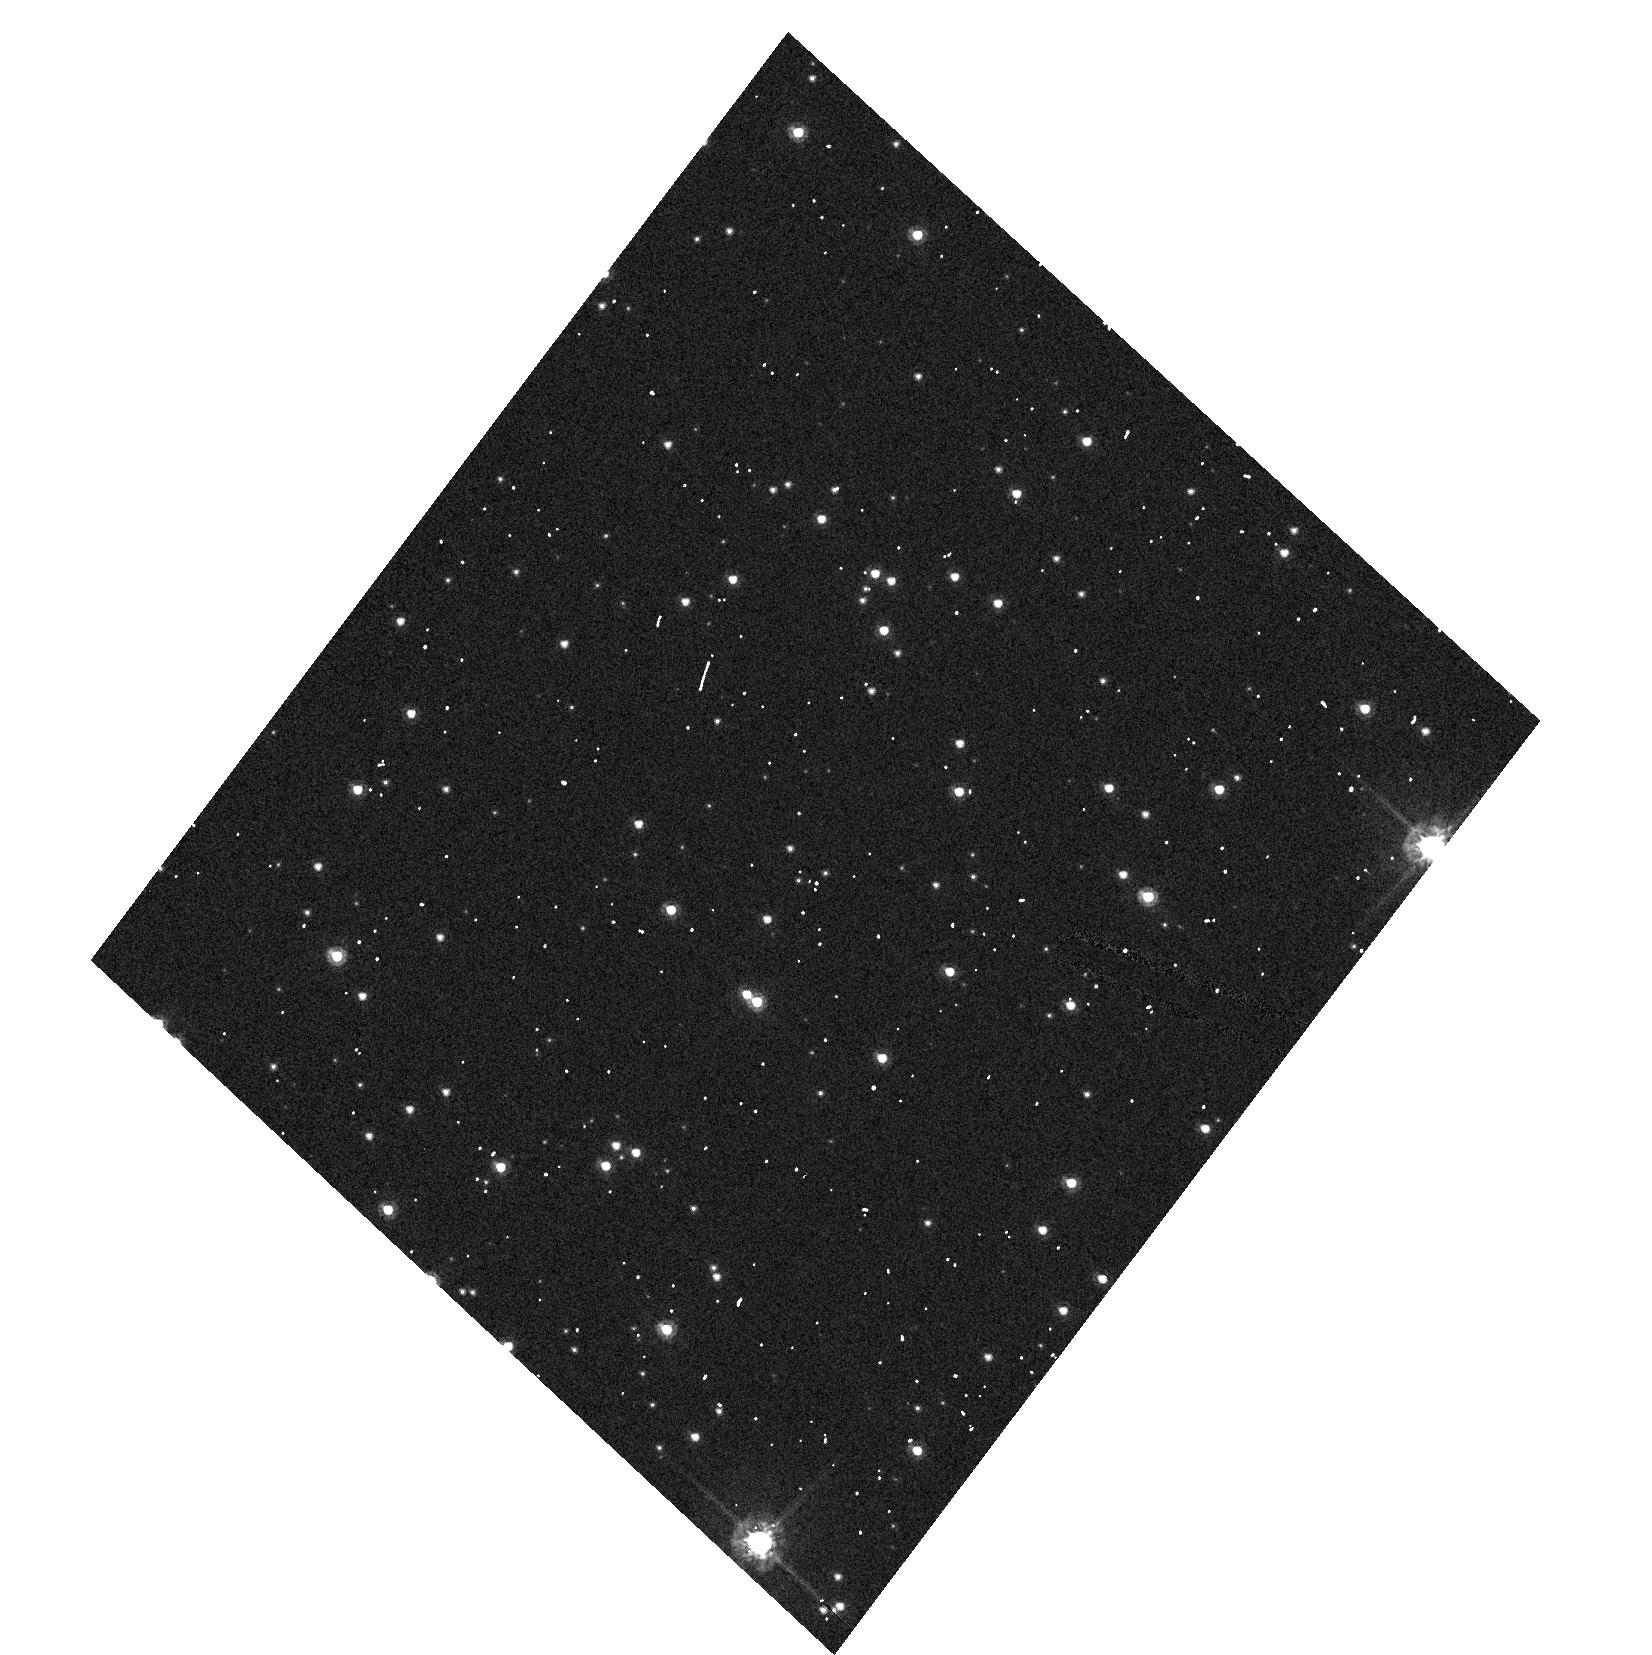
Target: NGC104-HRC. Instrument: ACS/HRC. Filter: F555W. Exposure: 1 min. Observation ID: hst_9656_02_acs_hrc_f555w_j8hw02

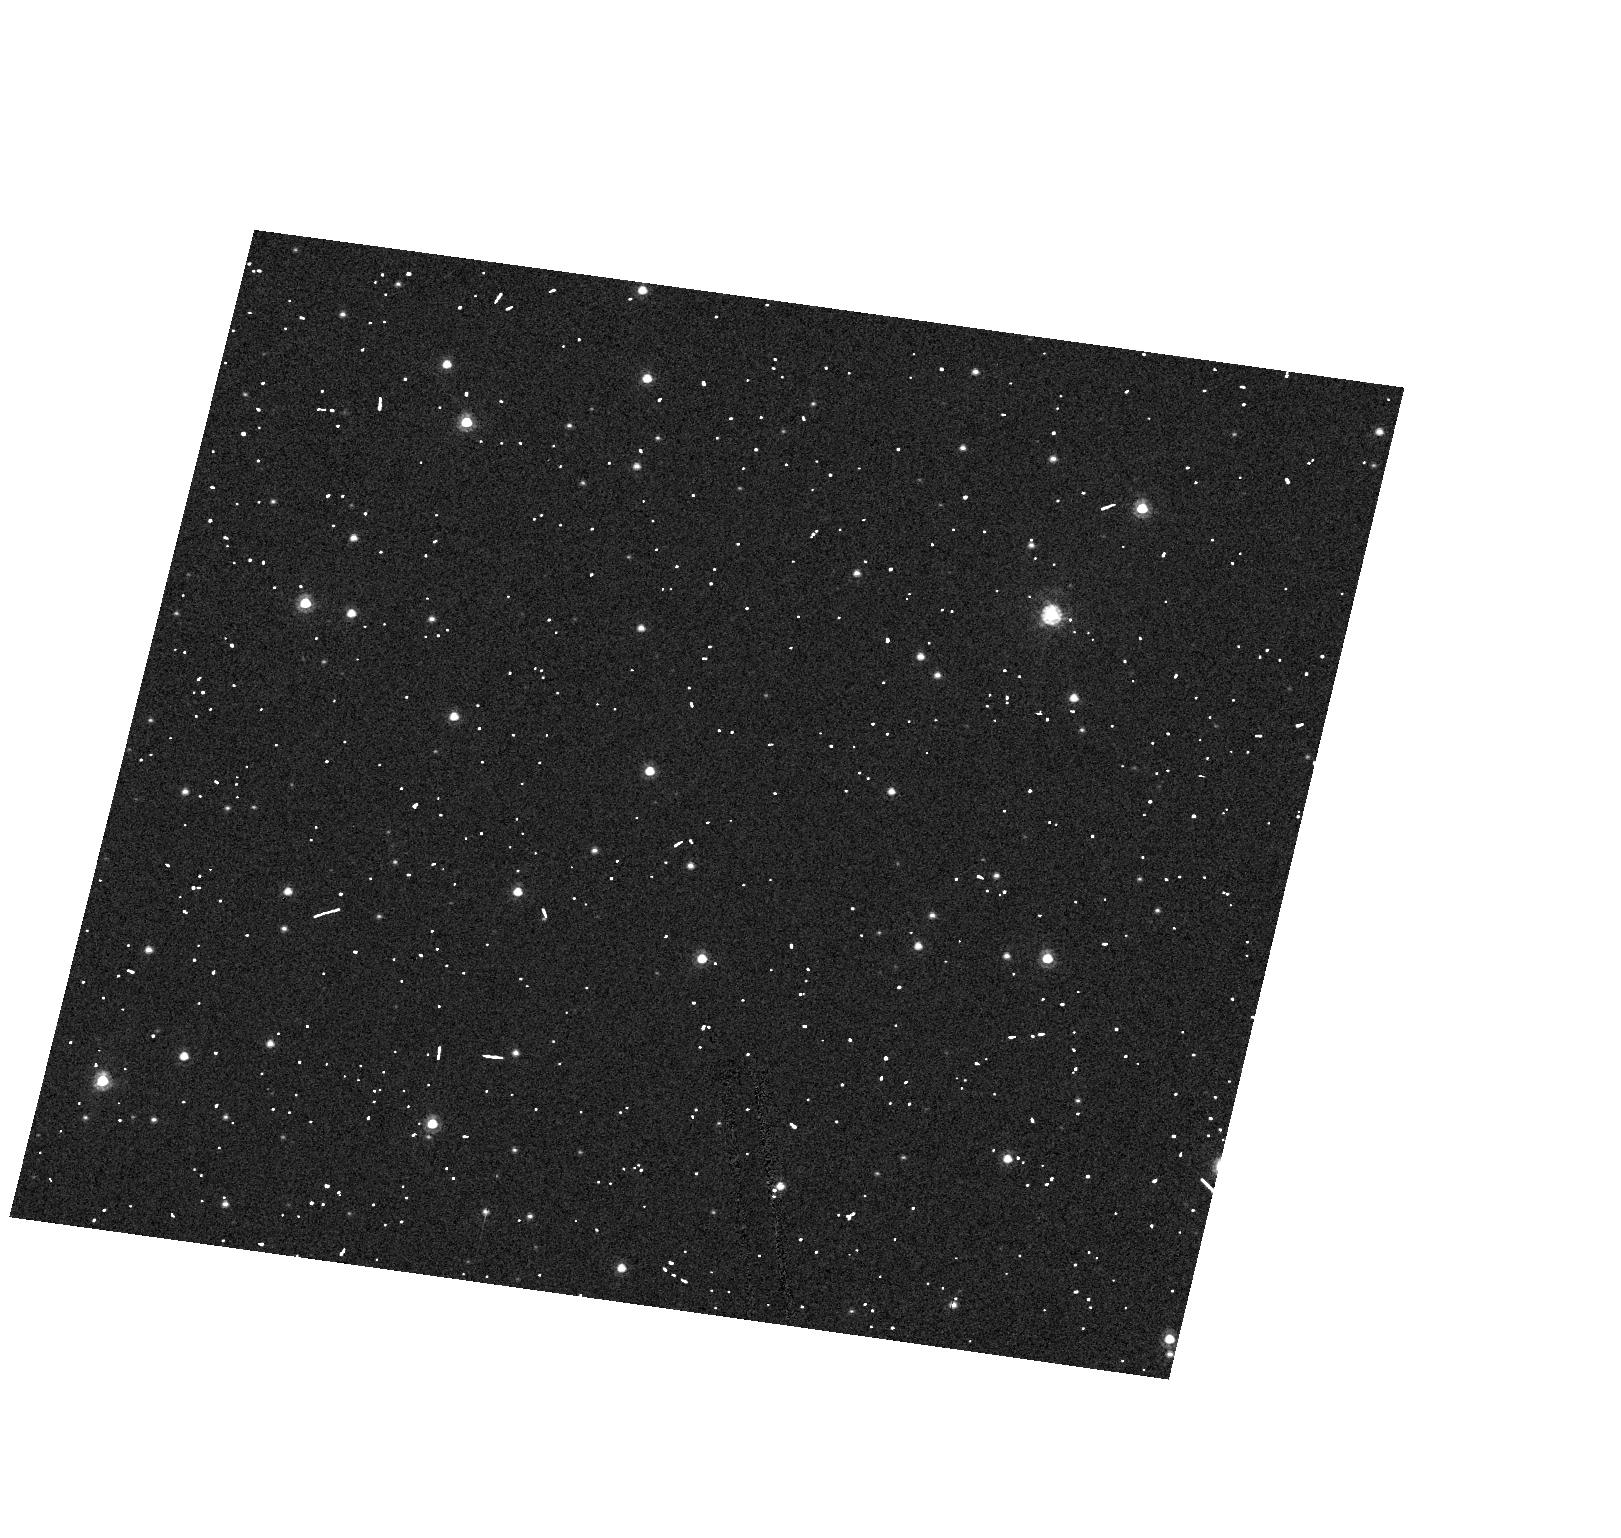
Target: NGC104. Instrument: ACS/HRC. Filter: F555W. Exposure: 1 min. Observation ID: hst_9656_01_acs_hrc_f555w_j8hw01

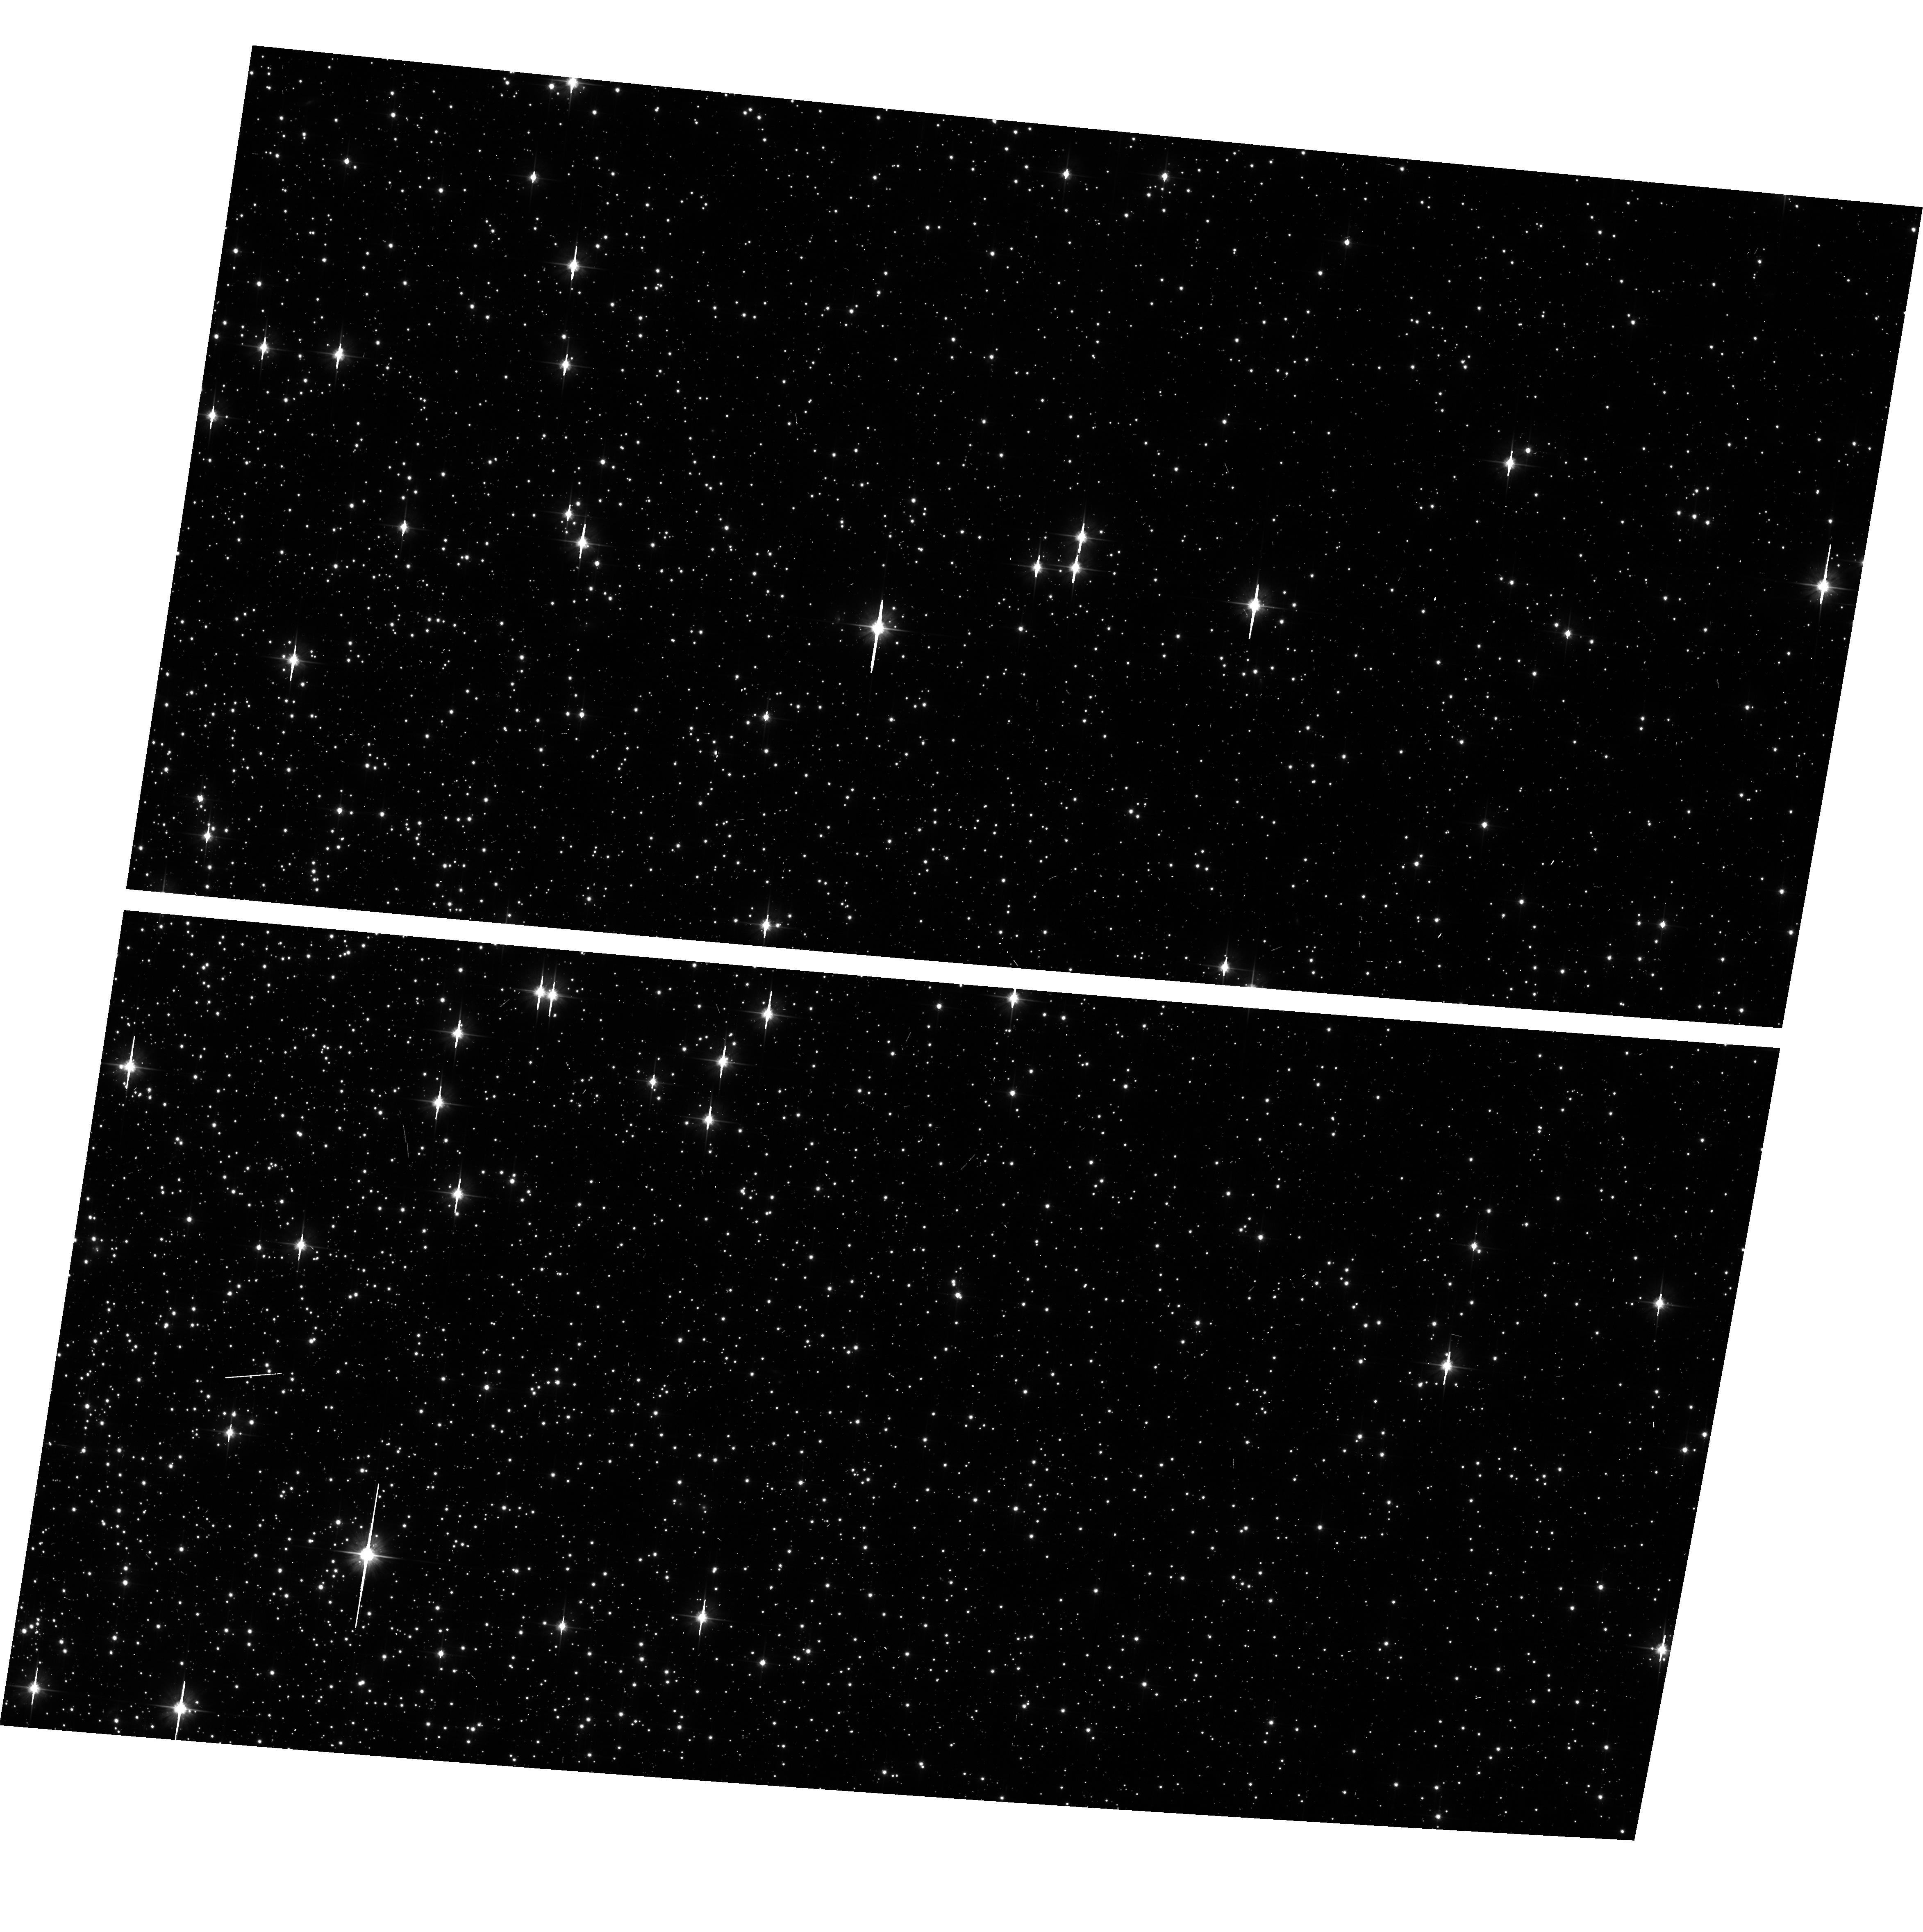
Target: NGC104-WFC-UPDATE. Instrument: ACS/WFC. Filter: F606W. Exposure: 3 min. Observation ID: hst_9656_20_acs_wfc_f606w_j8hw20

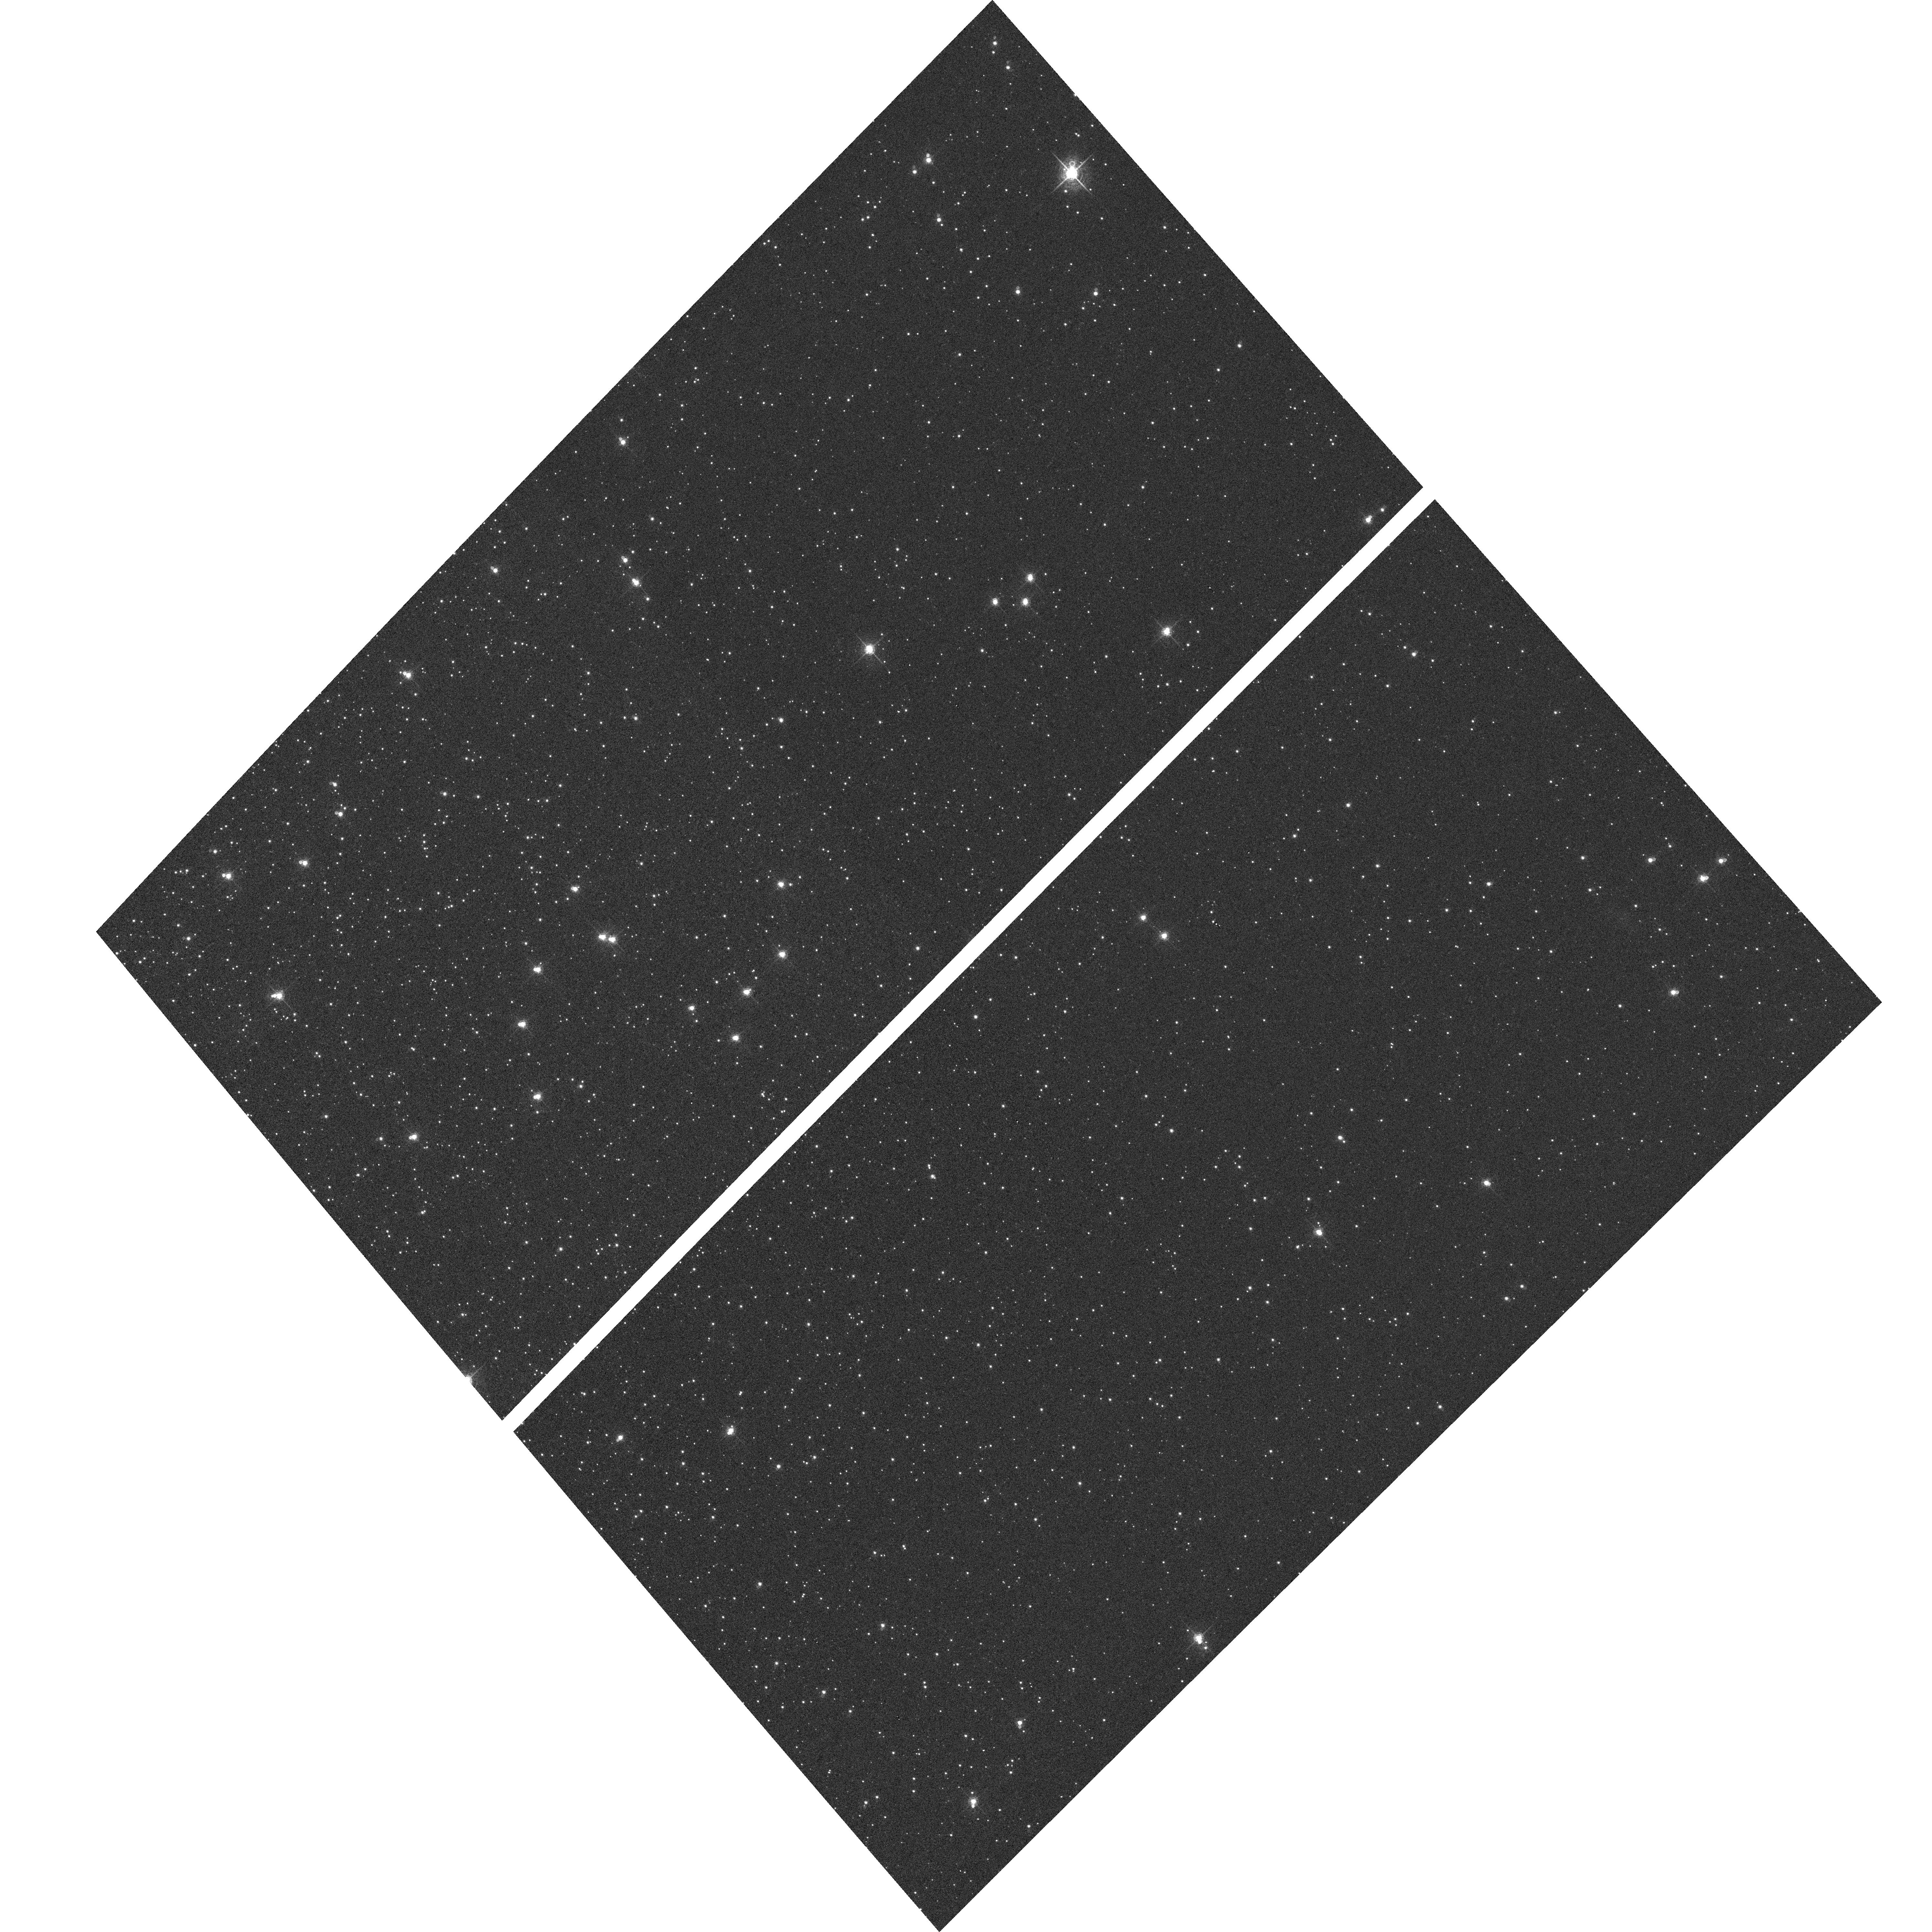
Target: NGC104-WFC. Instrument: ACS/WFC. Filter: F660N. Exposure: 4 min. Observation ID: hst_9656_14_acs_wfc_f660n_j8hw14

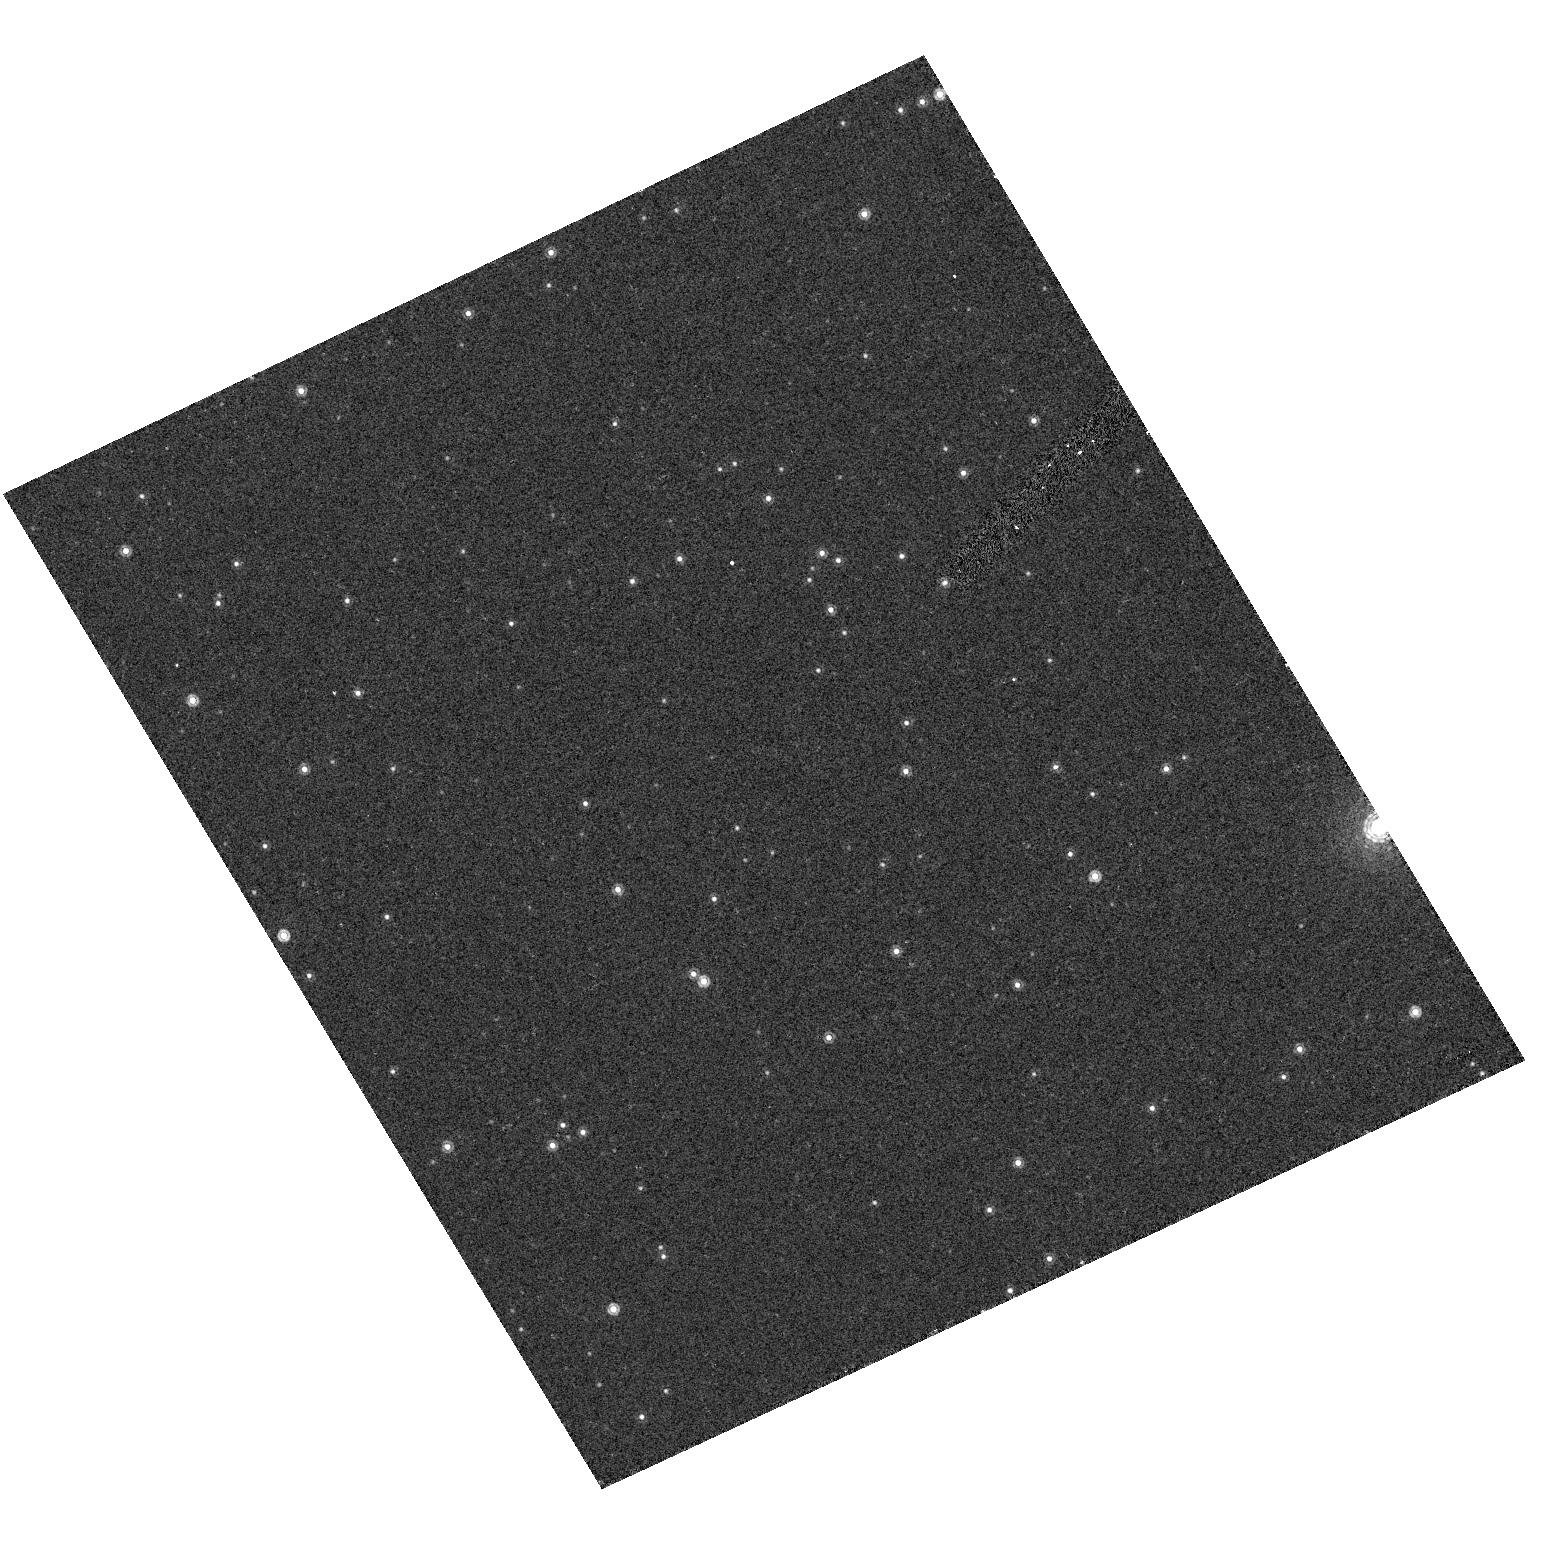
Target: NGC104-HRC. Instrument: ACS/HRC. Filter: F892N. Exposure: 4 min. Observation ID: hst_9656_03_acs_hrc_f892n_j8hw03

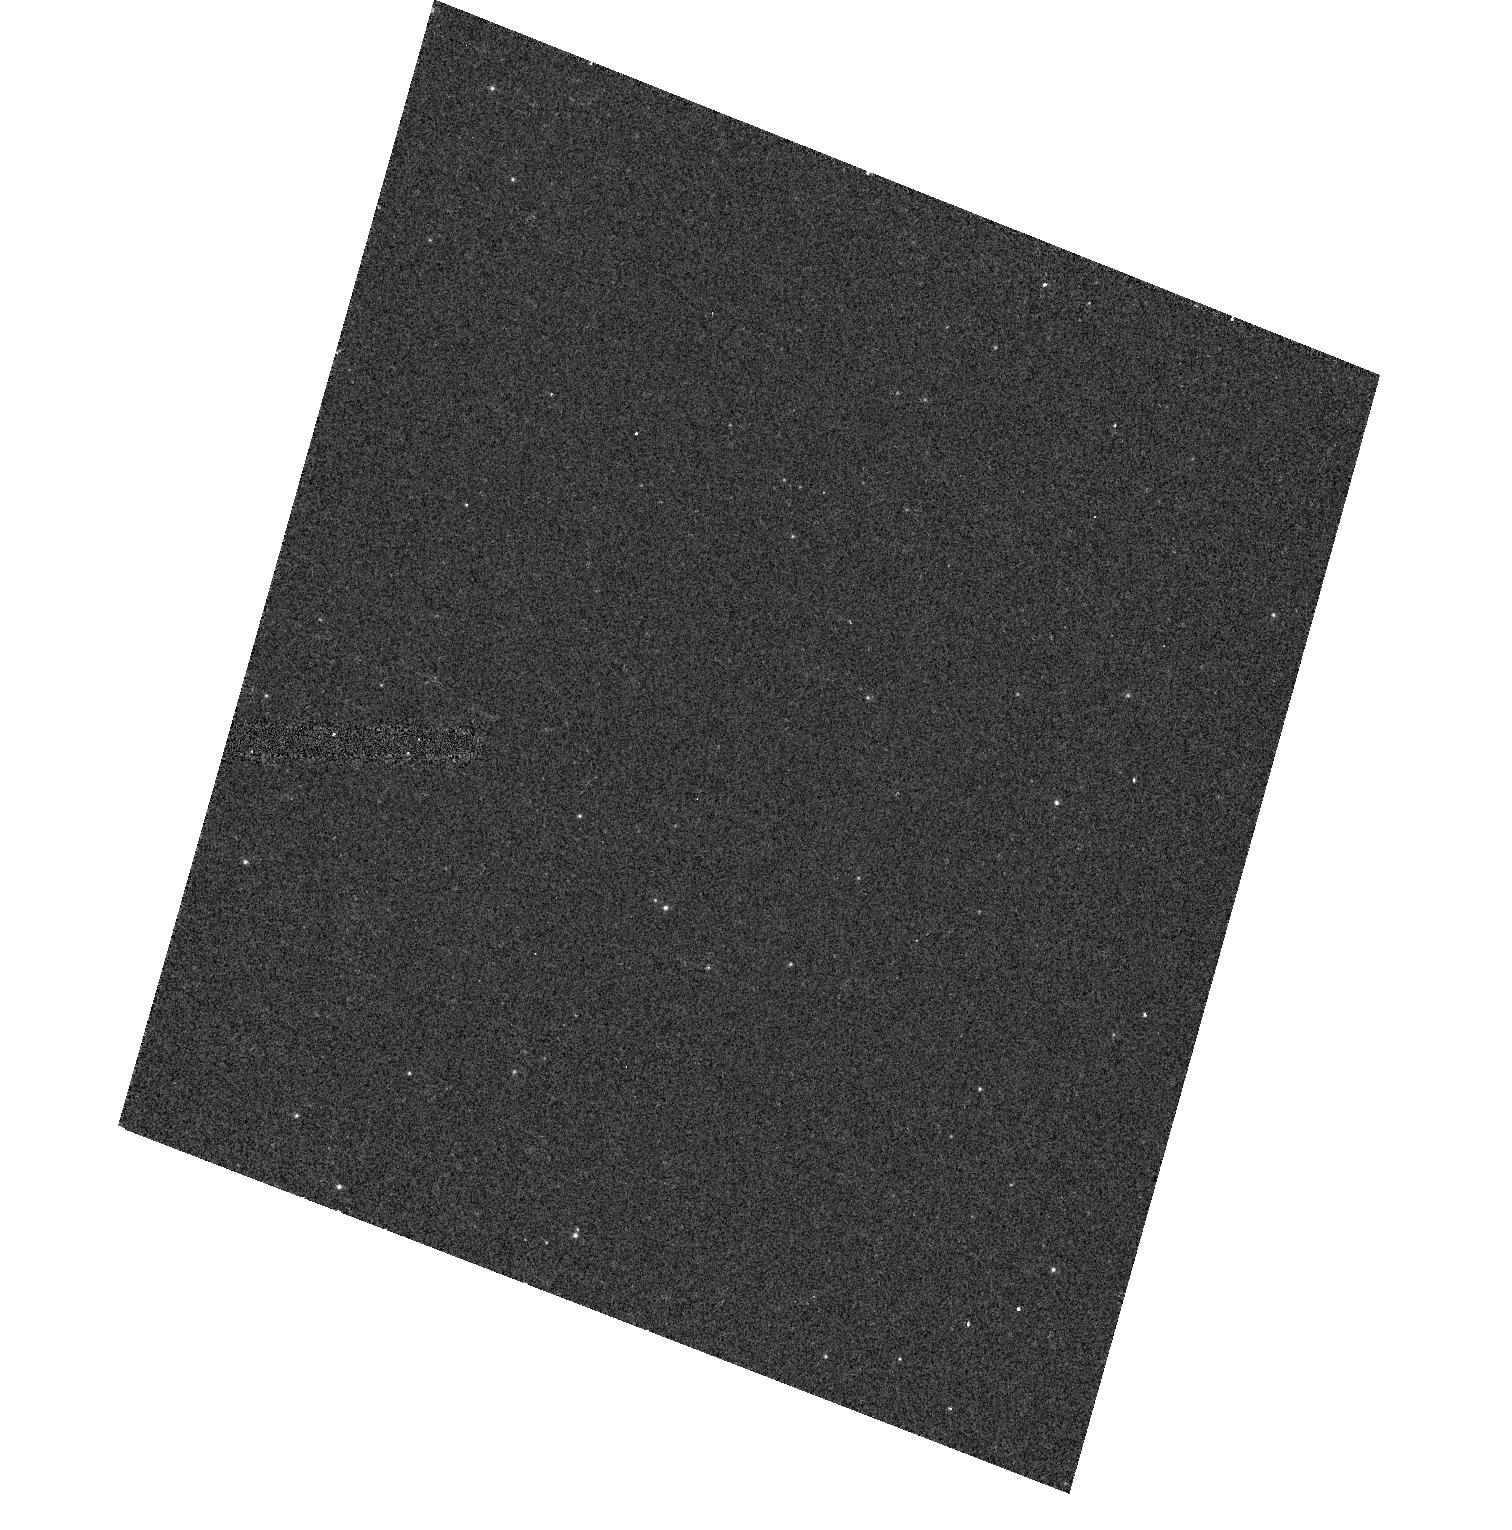
Target: NGC104-HRC. Instrument: ACS/HRC. Filter: F344N. Exposure: 4 min. Observation ID: hst_9656_05_acs_hrc_f344n_j8hw05

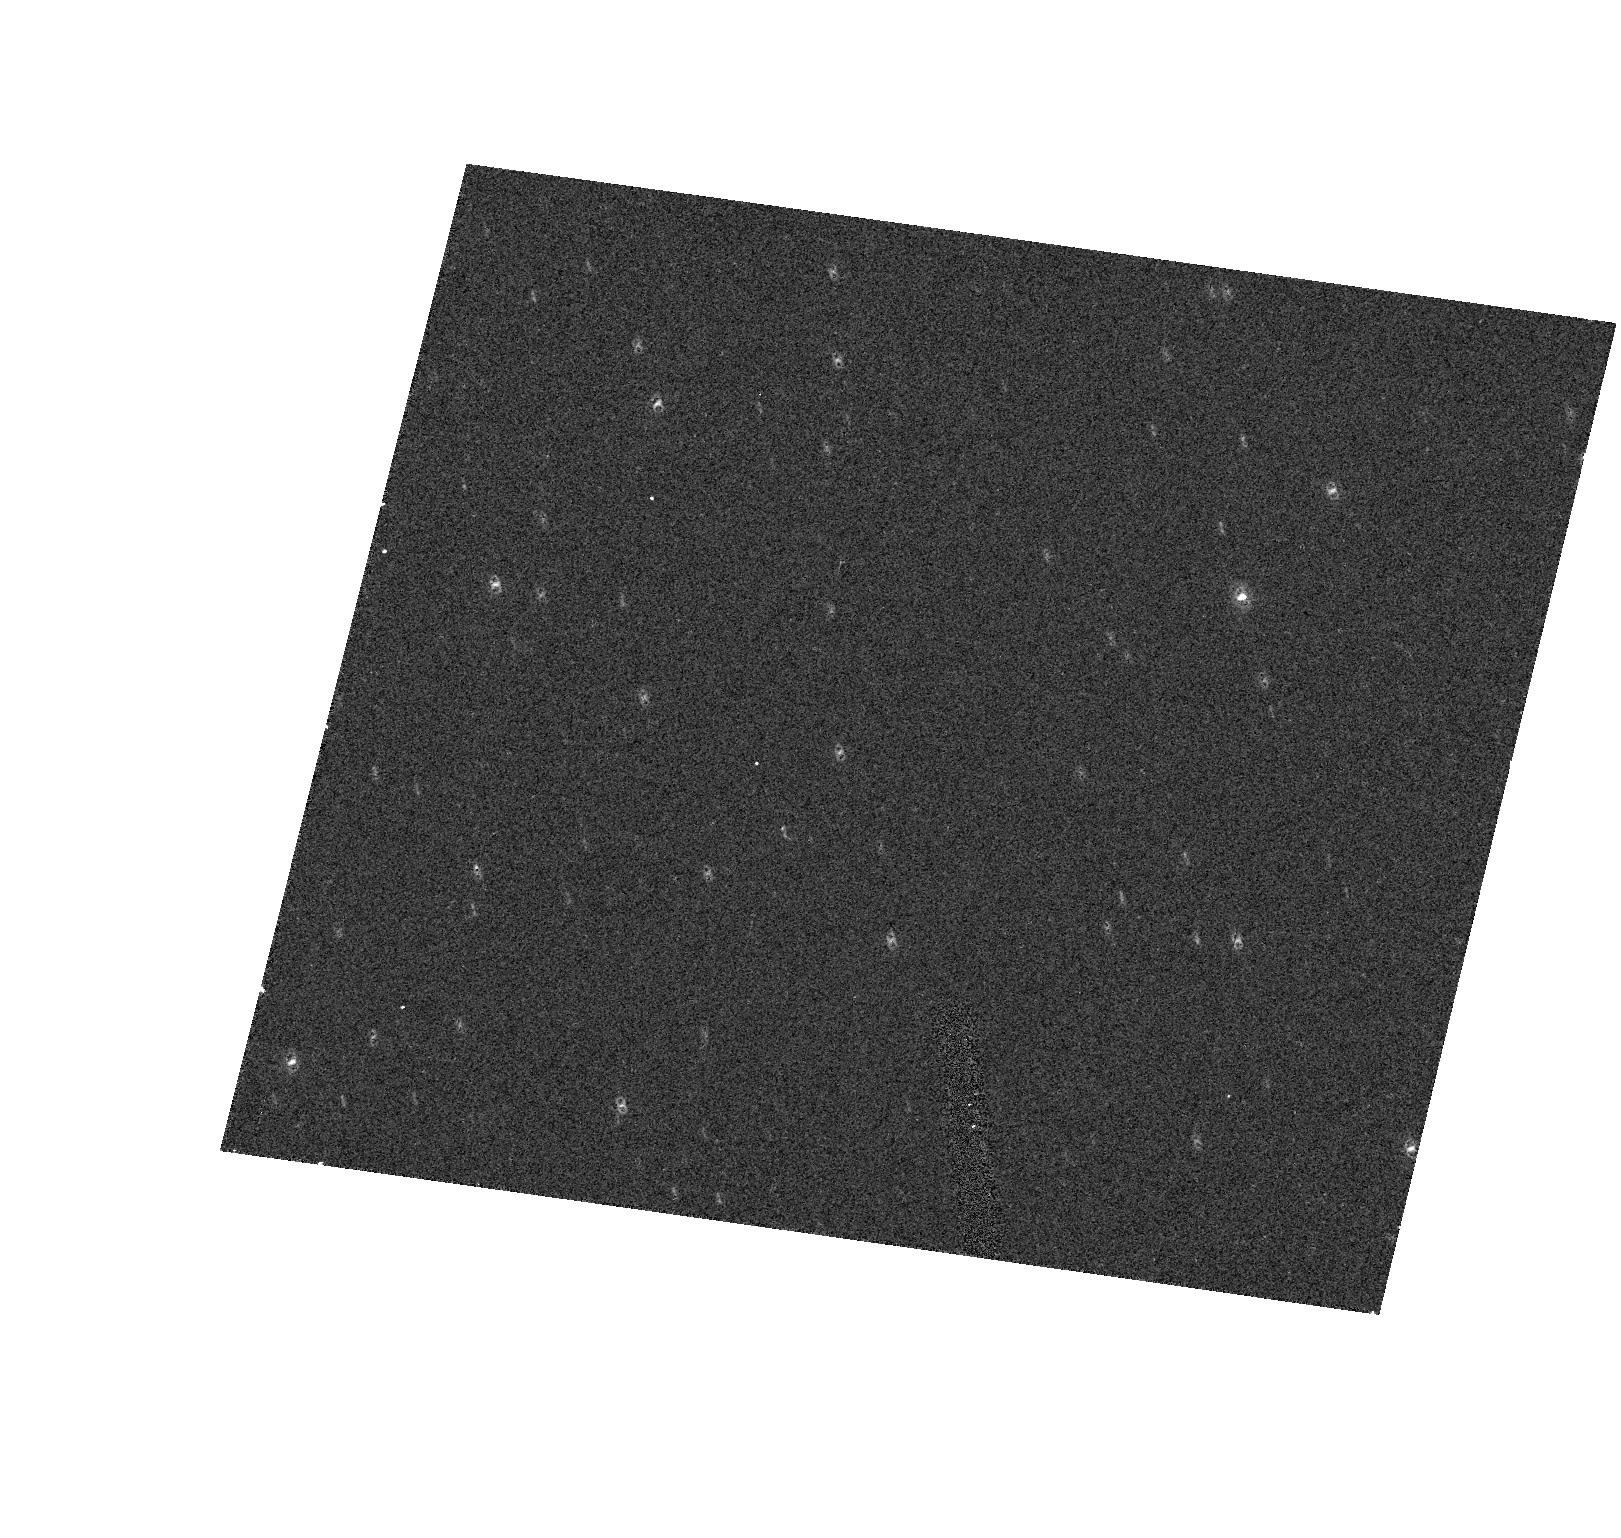
Target: NGC104. Instrument: ACS/HRC. Filter: F658N. Exposure: 4 min. Observation ID: hst_9656_01_acs_hrc_f658n_j8hw01

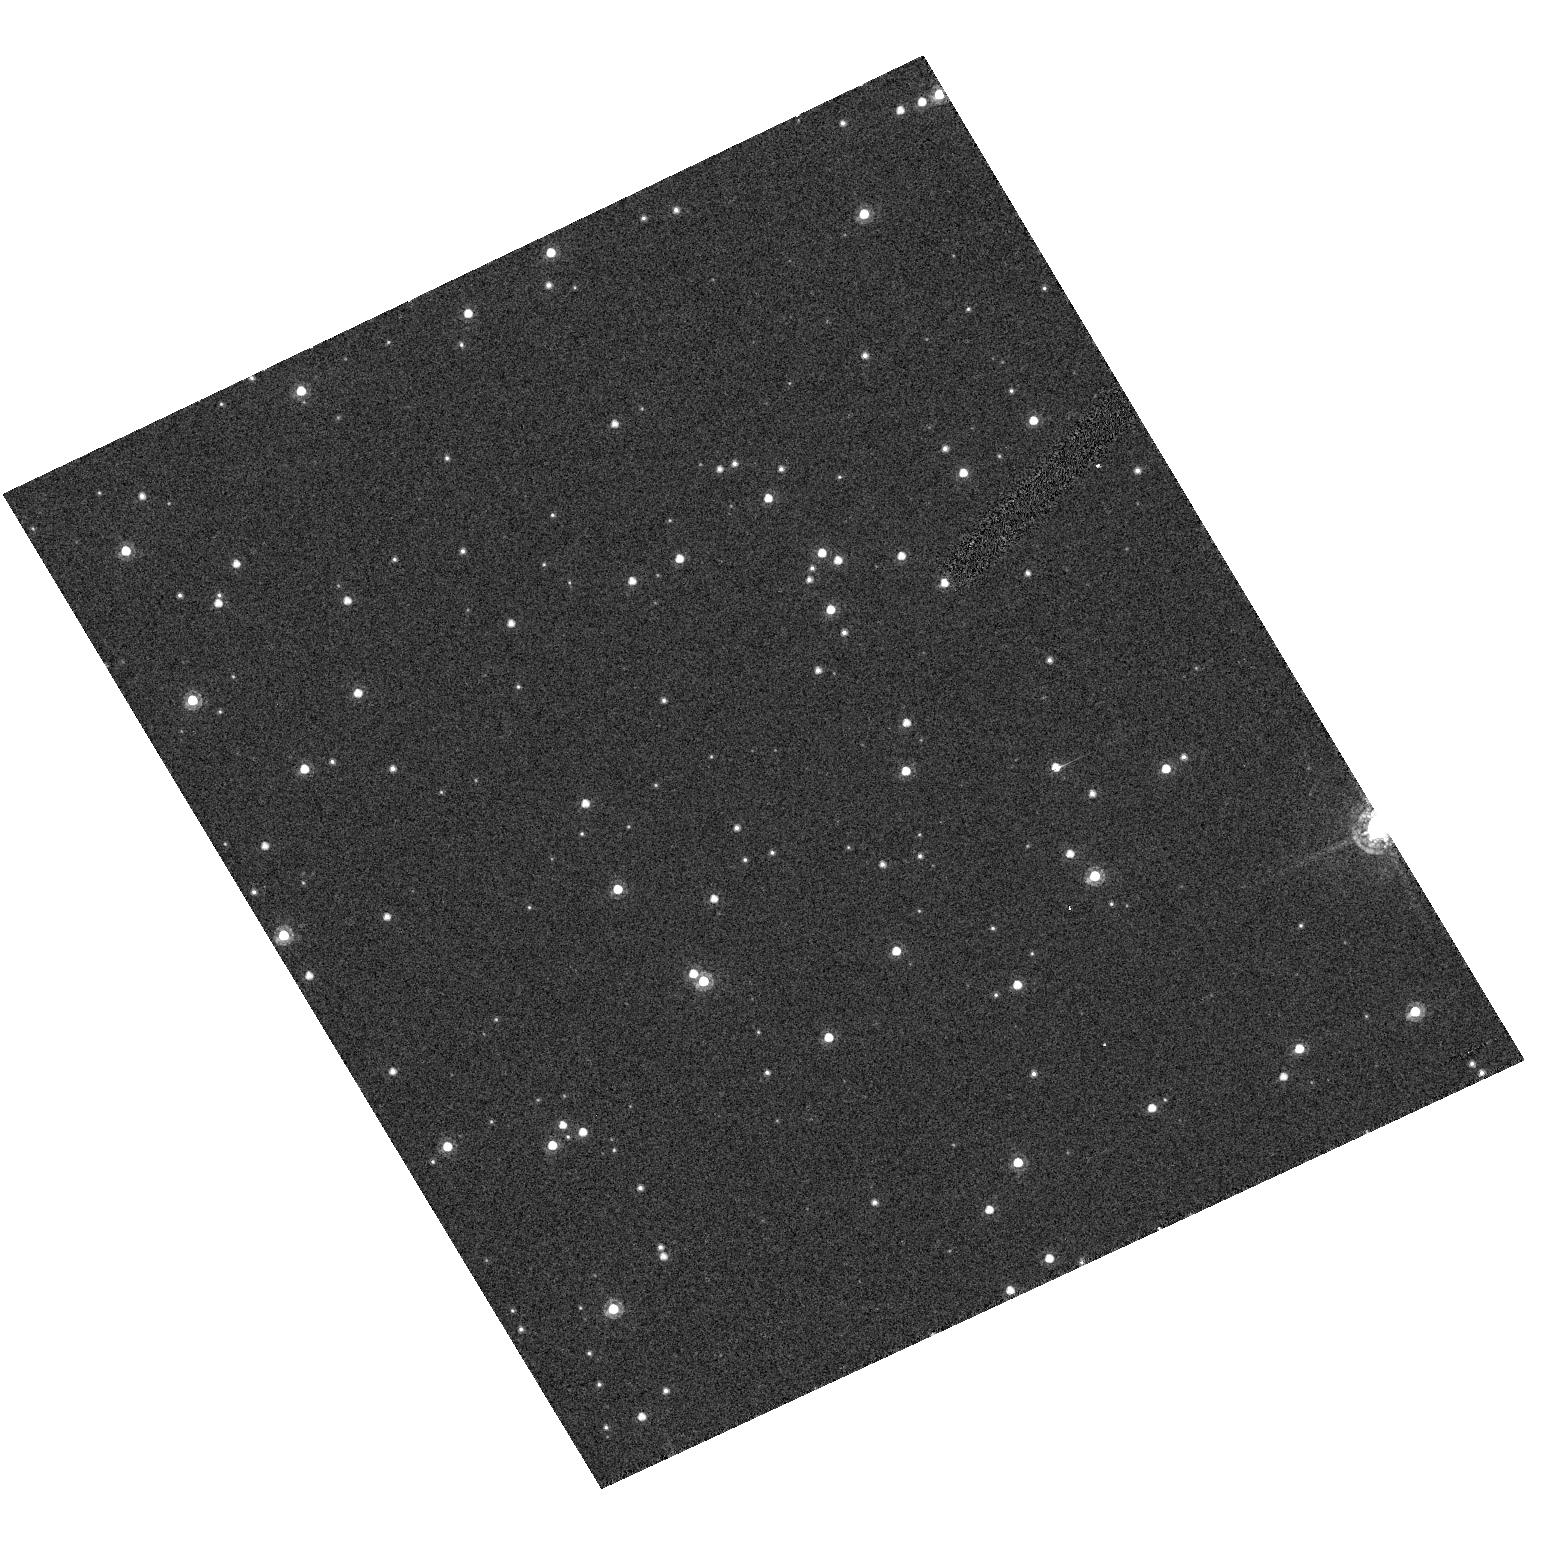
Target: NGC104-HRC. Instrument: ACS/HRC. Filter: F550M. Exposure: 2 min. Observation ID: hst_9656_03_acs_hrc_f550m_j8hw03

Stability of the ACS CCD: geometry, flat fielding, photometry (PI: De Marchi, Guido)

A moderately crowded stellar field, located ~6' West of the centre of the cluster 47 Tuc, is observed repeatedly (every three weeks with the WFC, every other month with the HRC) in various filters, spending 1 orbit per epoch. Different filters will be used every time, so that over the course of the year all filters will have been employed at least twice. The most common filters will be checked more frequently. The same field has been observed in the course of the SMOV phase and the positions and magnitudes of the most prominent stars have been accurately measured. Although the field is neither a proper astrometric nor a proper photometric standard one, the positions and magnitudes of the objects in it can be used to monitor any local and large scale variations in the platescale and sensitivity of the detectors. It should be noted that for the filters which have already been used during the SMOV phase it will be sufficient to take one single image, without CR-SPLIT, since the exposure time is always short (20-30 sec) and there will be so many stars that the few of them which are affected by cosmic rays can be discarded as outliers in the photometry. For narrow and medium band filters not exercised on this target in the SMOV phase, however, a baseline will have to be set. This expenditure of time will apply to the current cycle only. At variance with the approach used in SMOV, there is no need for large telescope slews to place the same objects on opposite sides of the detectors, thence allowing the programme to remain compact and efficient. All exposure level parameters are set to their default values, except for the amplifier gain of the WFC exposures in the F606W band, which will be collected with the gain value of 2 for the WFC for compatibility with the SMOV observations. The exposure time is typically 30 seconds for the WFC, 60 sec for the HRC. No attempt will be made to attain a predefined or the same orientation on the sky amongst different epochs. Typically, for the WFC, five exposures will be accommodated in one orbit. For the HRC, about 10 exposures can be fitted within one orbit.